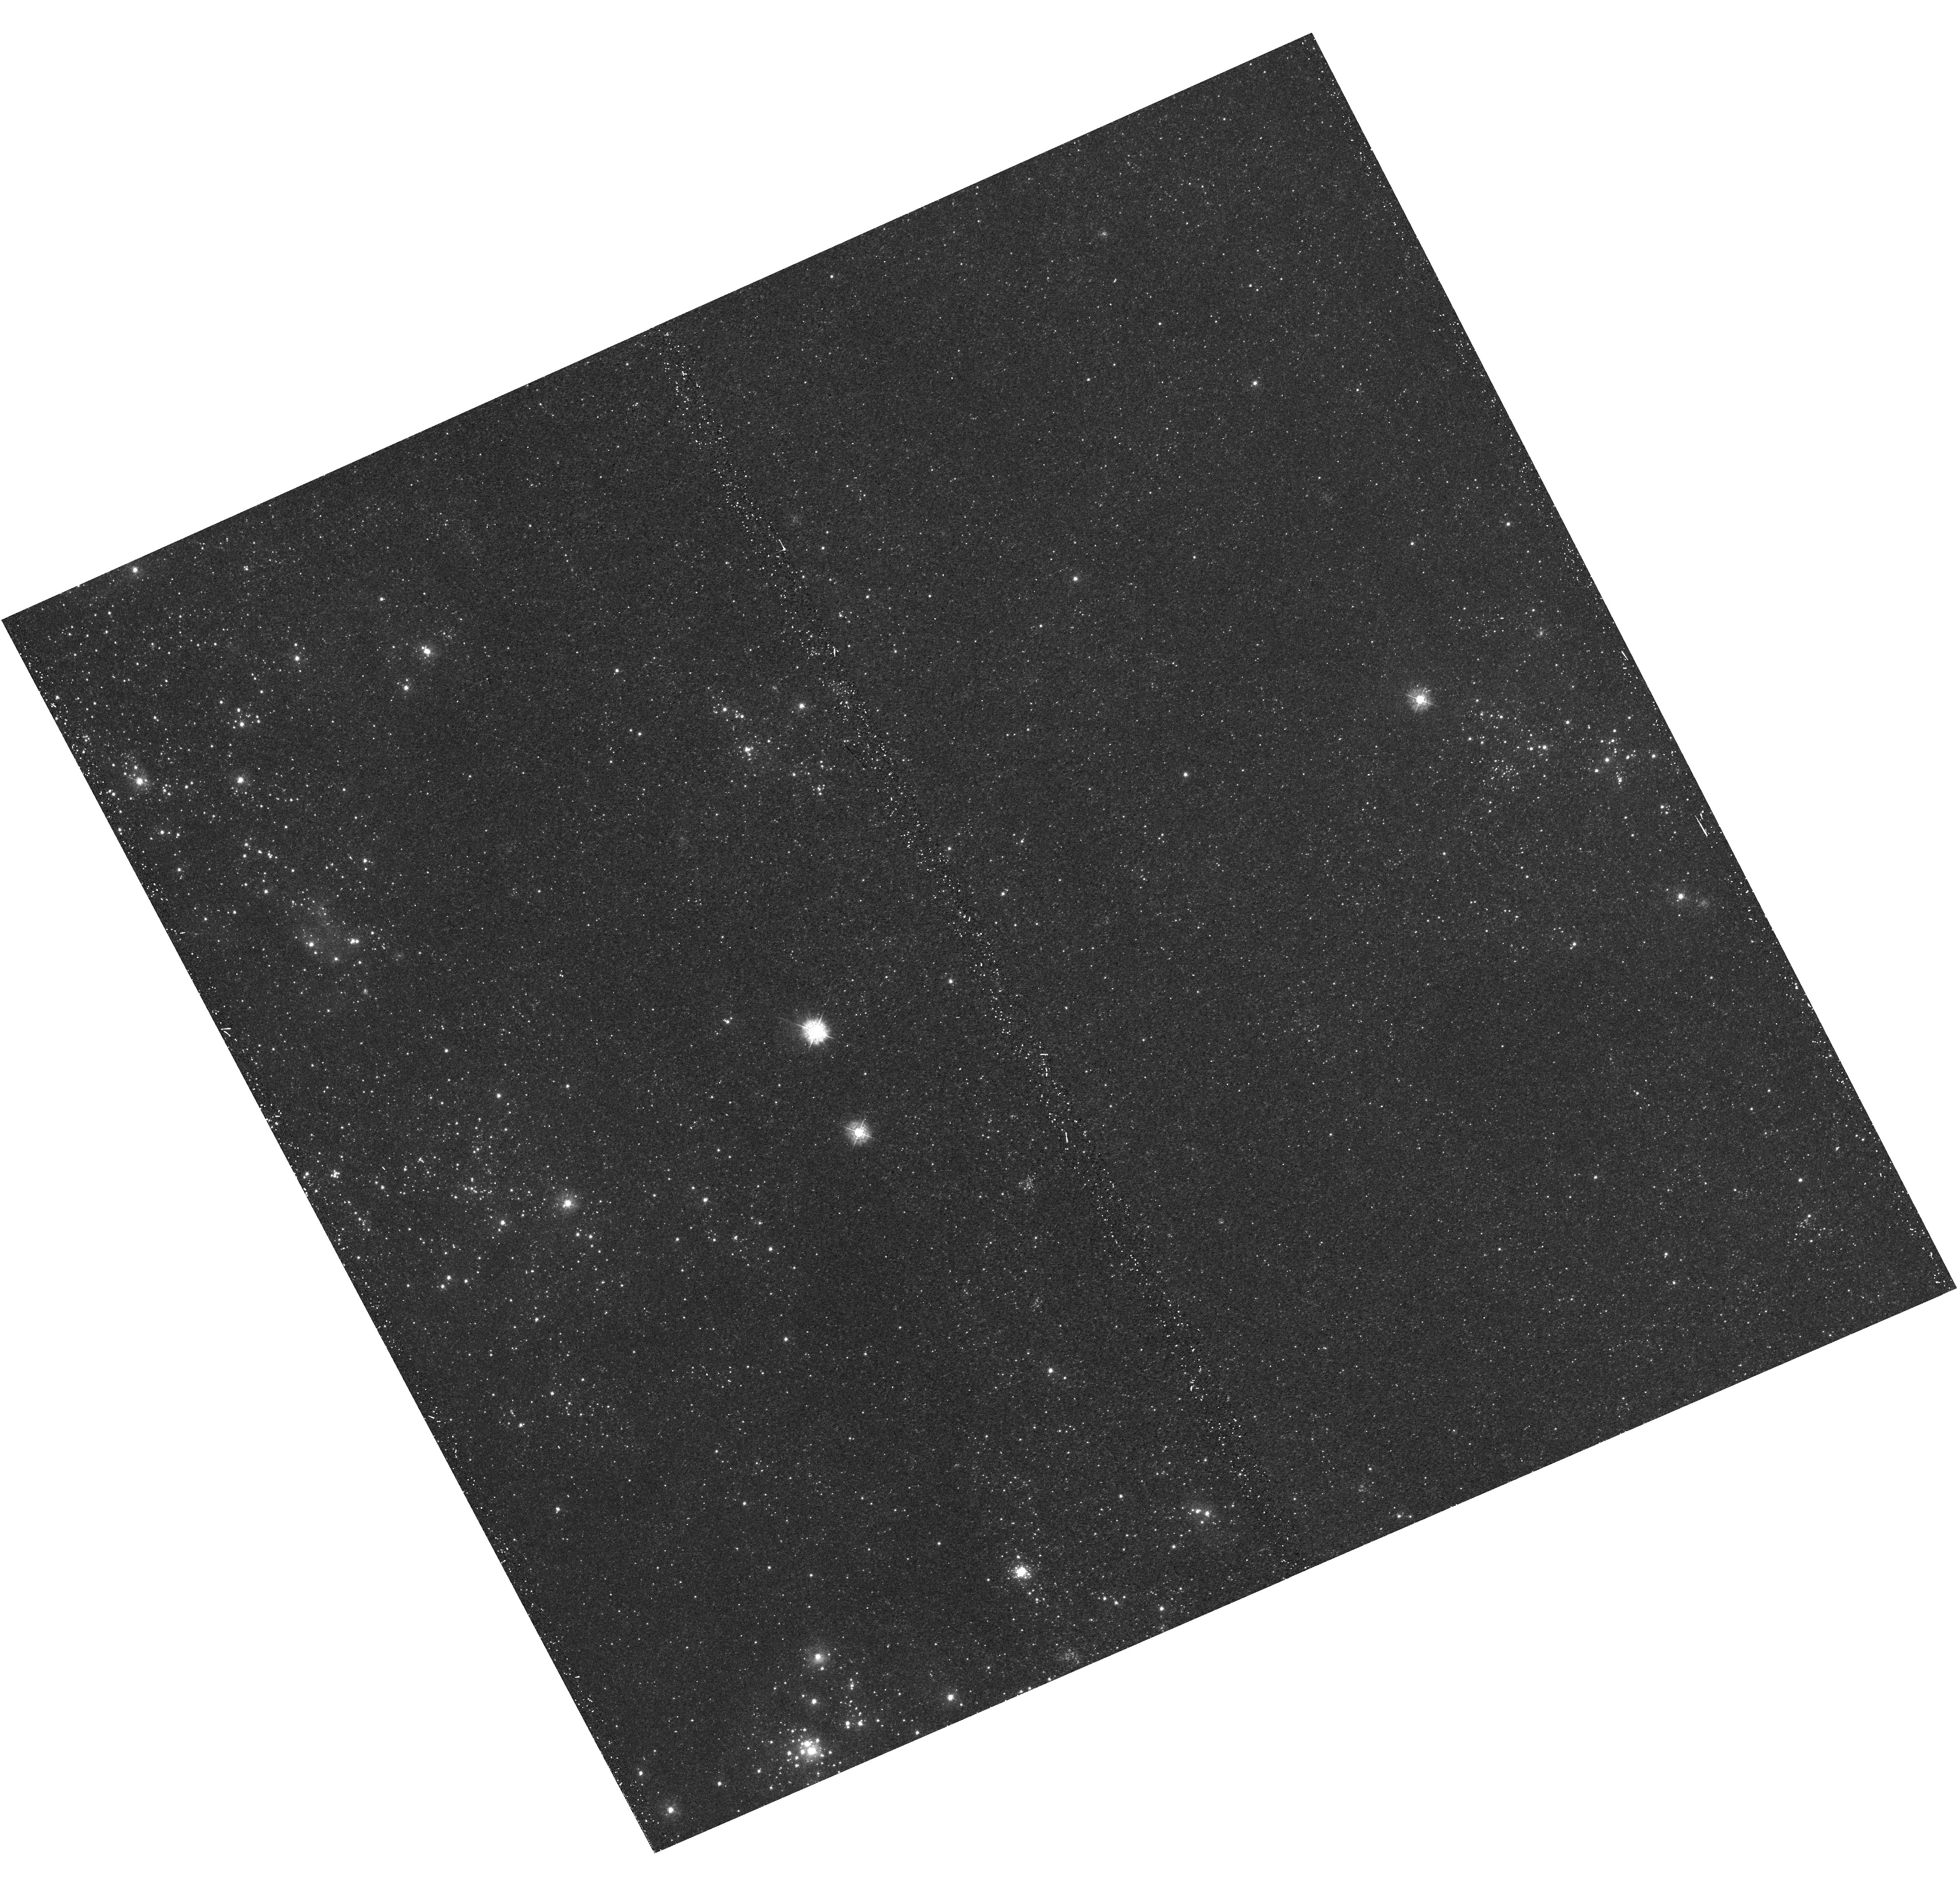
Target: M31-B02-F11-UVIS
Instrument: WFC3/UVIS
Filter: F336W
Exposure: 21 min
Observation ID: hst_12073_11_wfc3_uvis_f336w_ibfa11

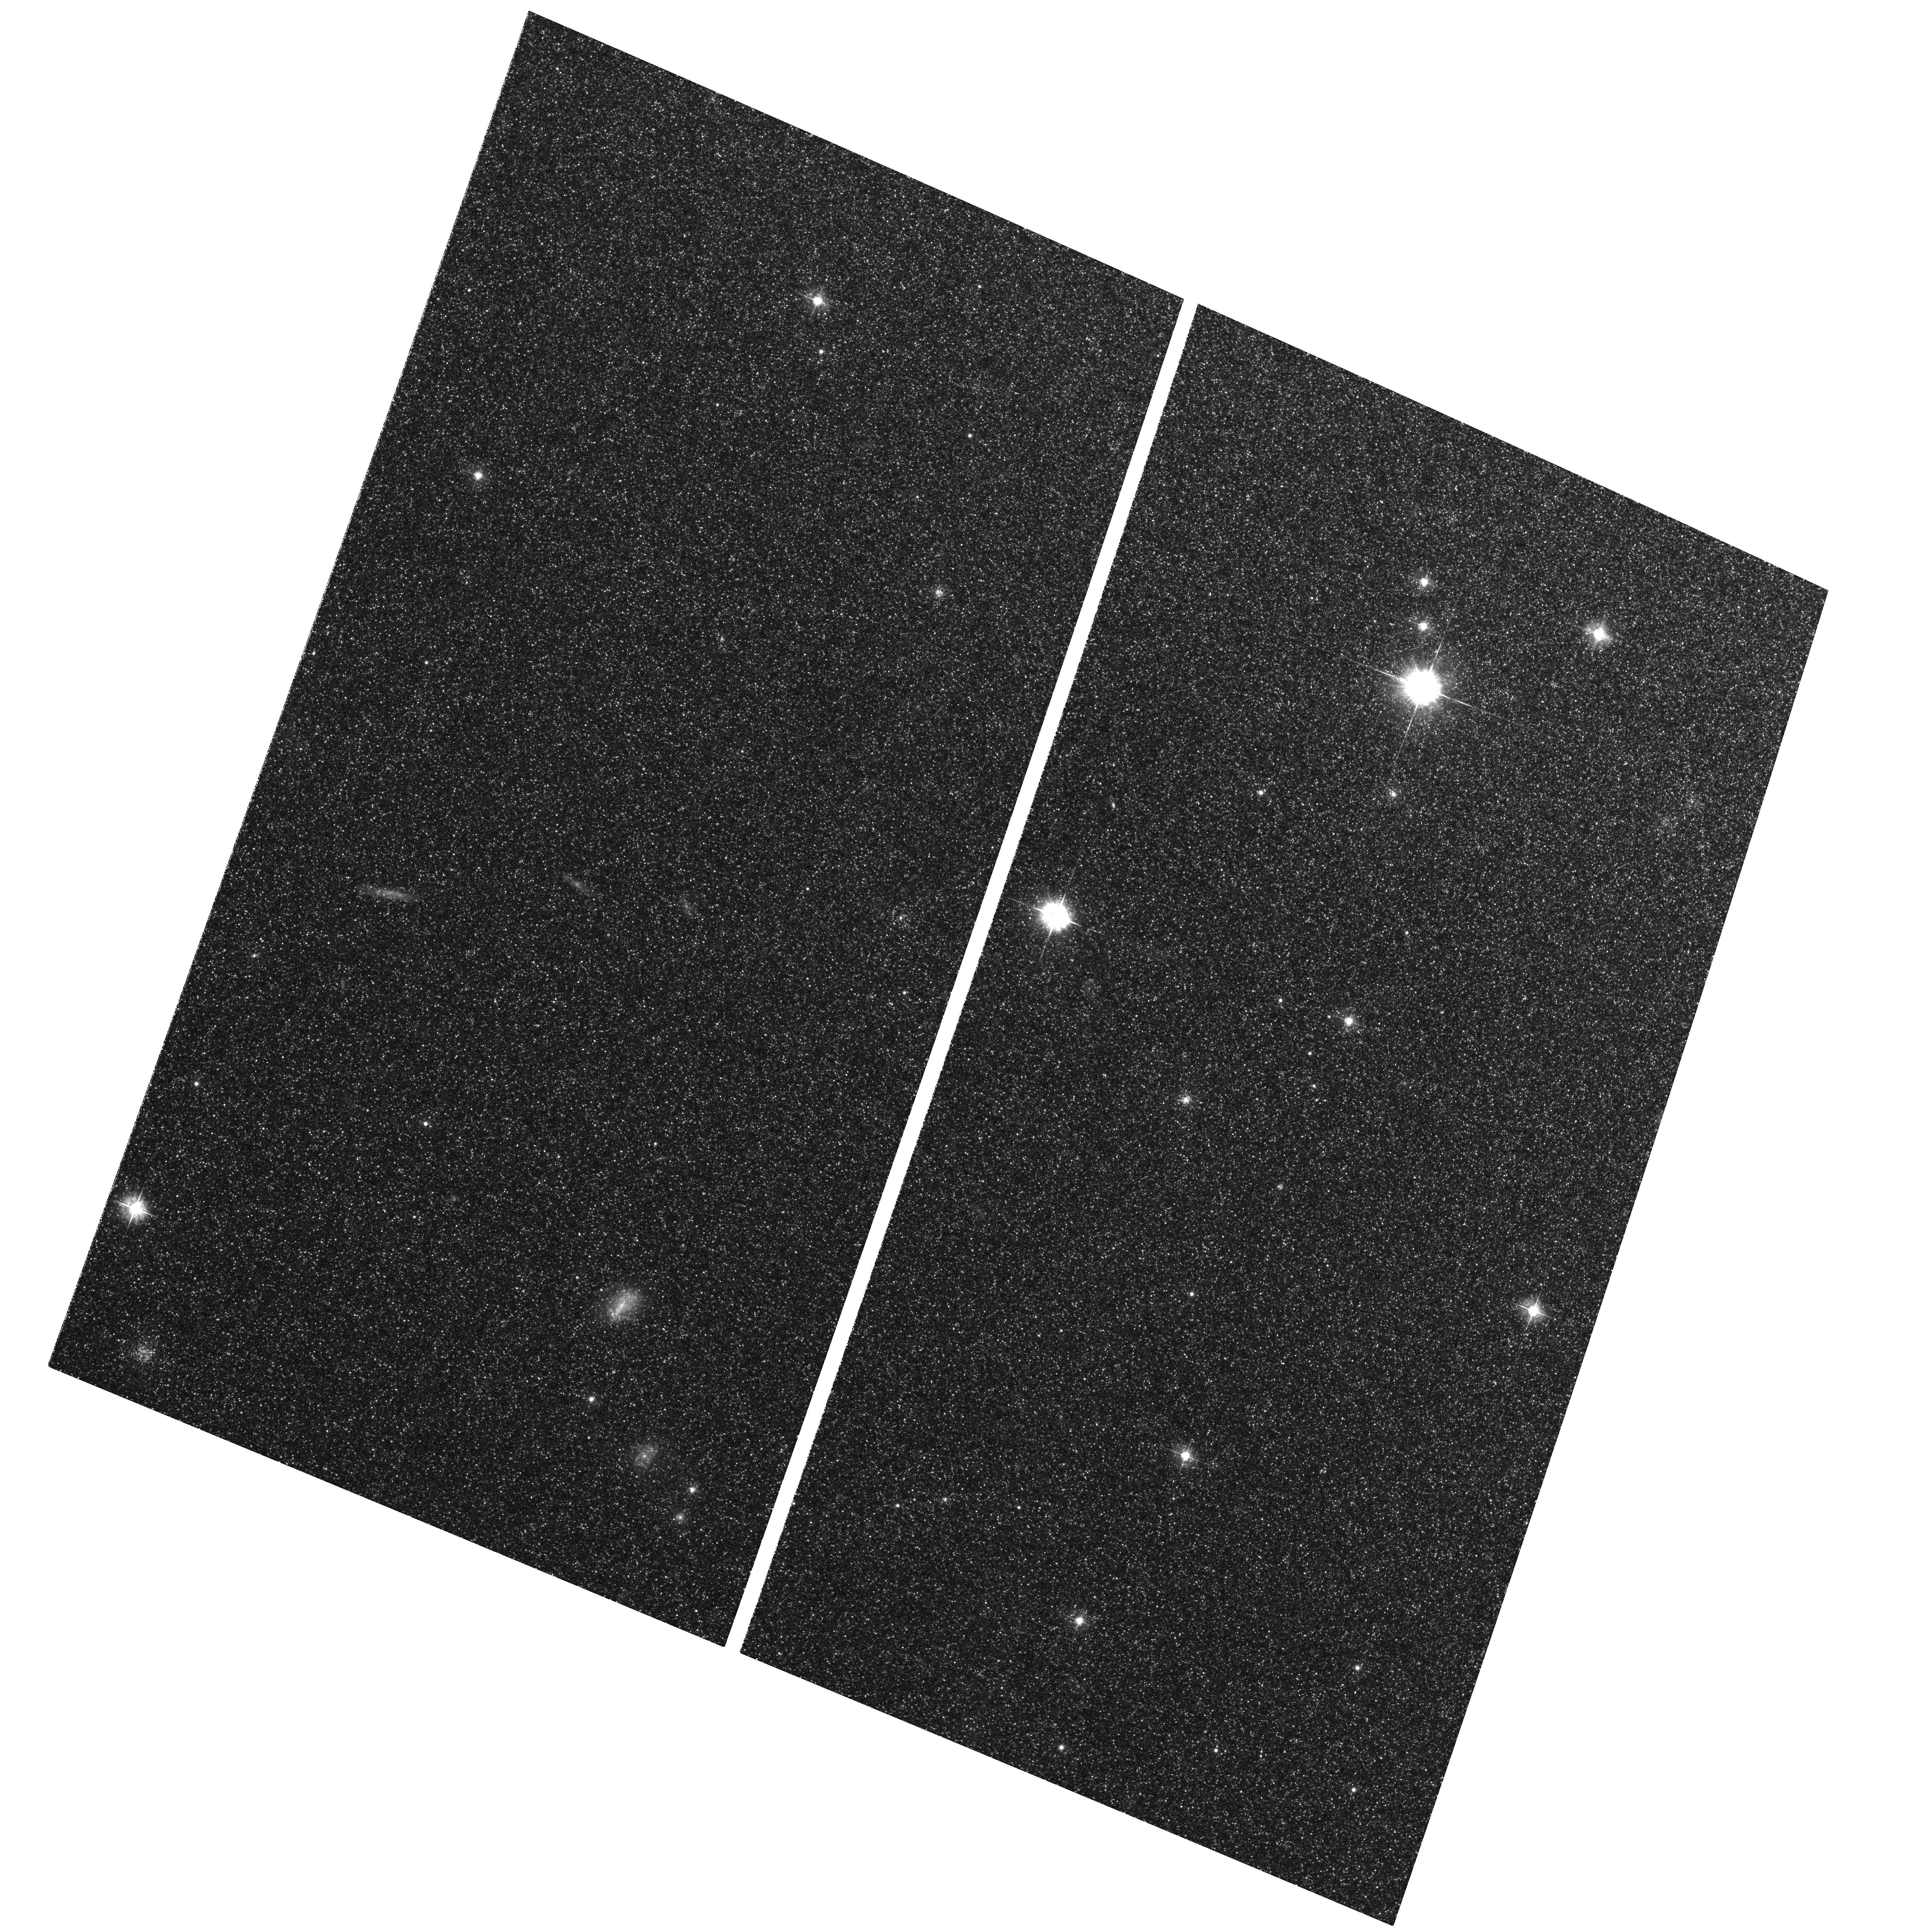
Target: M31-B02-F01-WFC
Instrument: ACS/WFC
Filter: F475W
Exposure: 29 min
Observation ID: hst_12073_04_acs_wfc_f475w_jbfa04

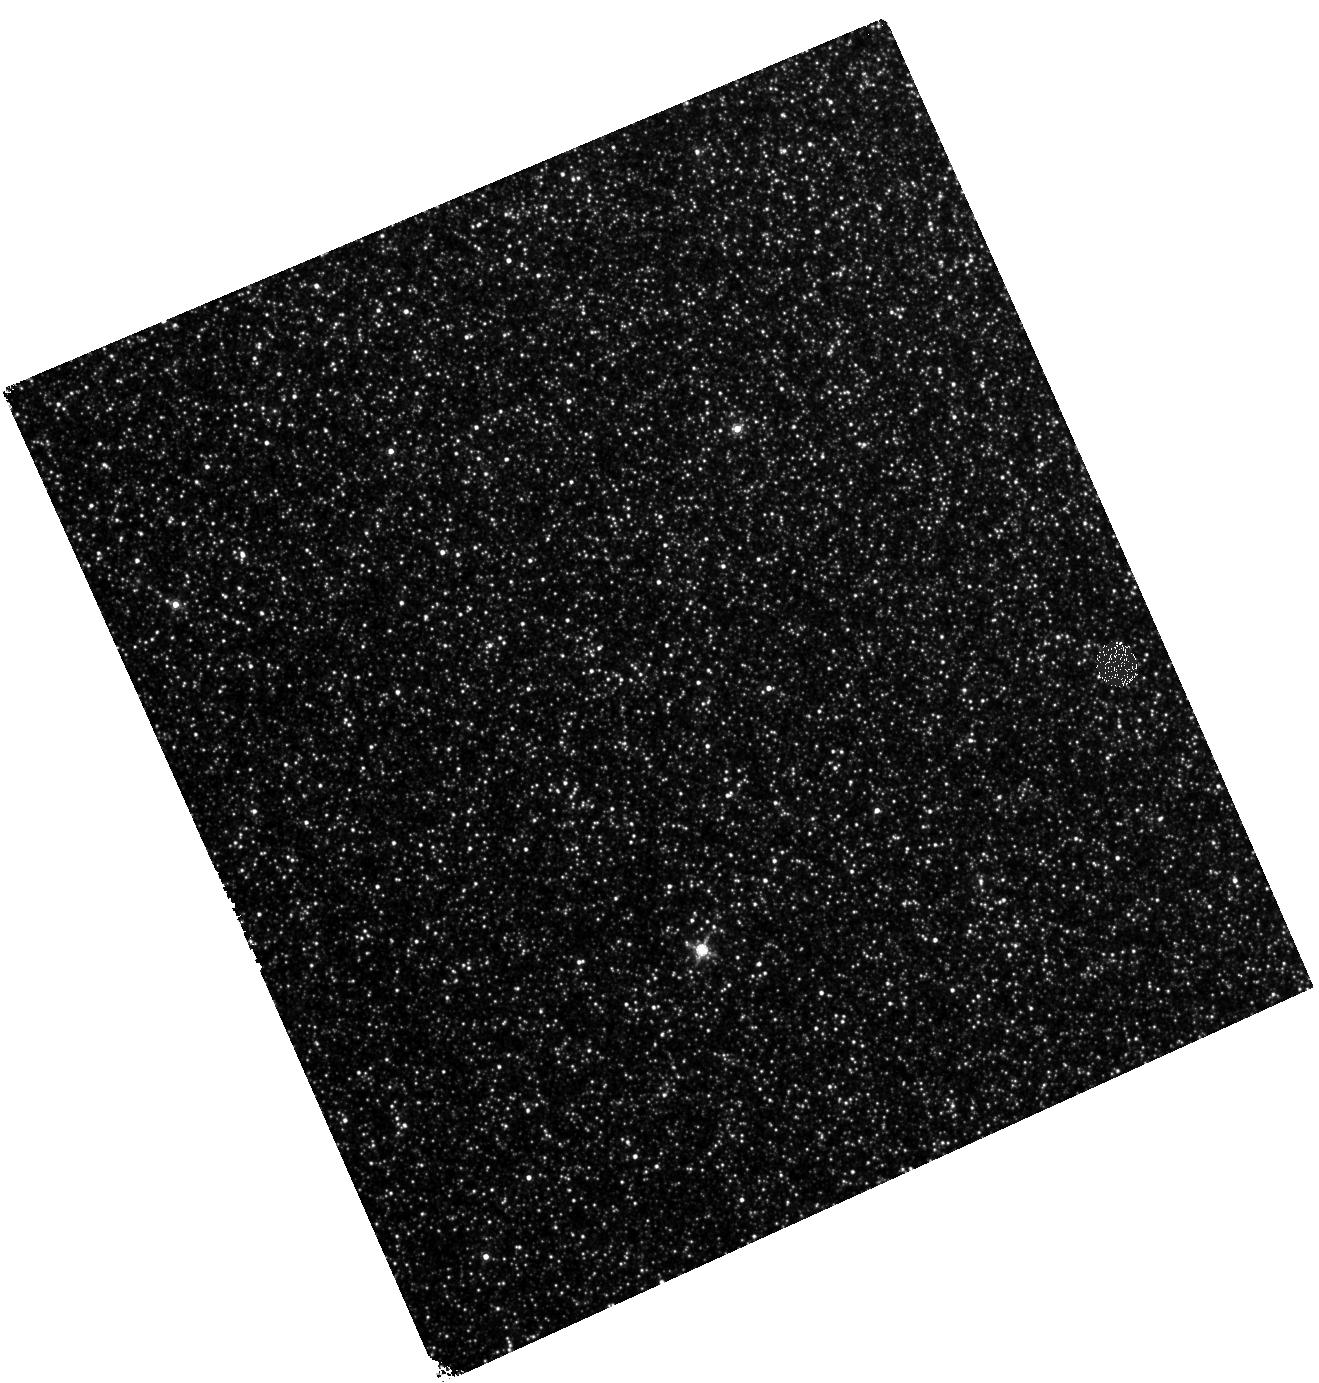
Target: M31-B02-F18-IR
Instrument: WFC3/IR
Filter: F160W
Exposure: 27 min
Observation ID: hst_12073_18_wfc3_ir_f160w_ibfa18

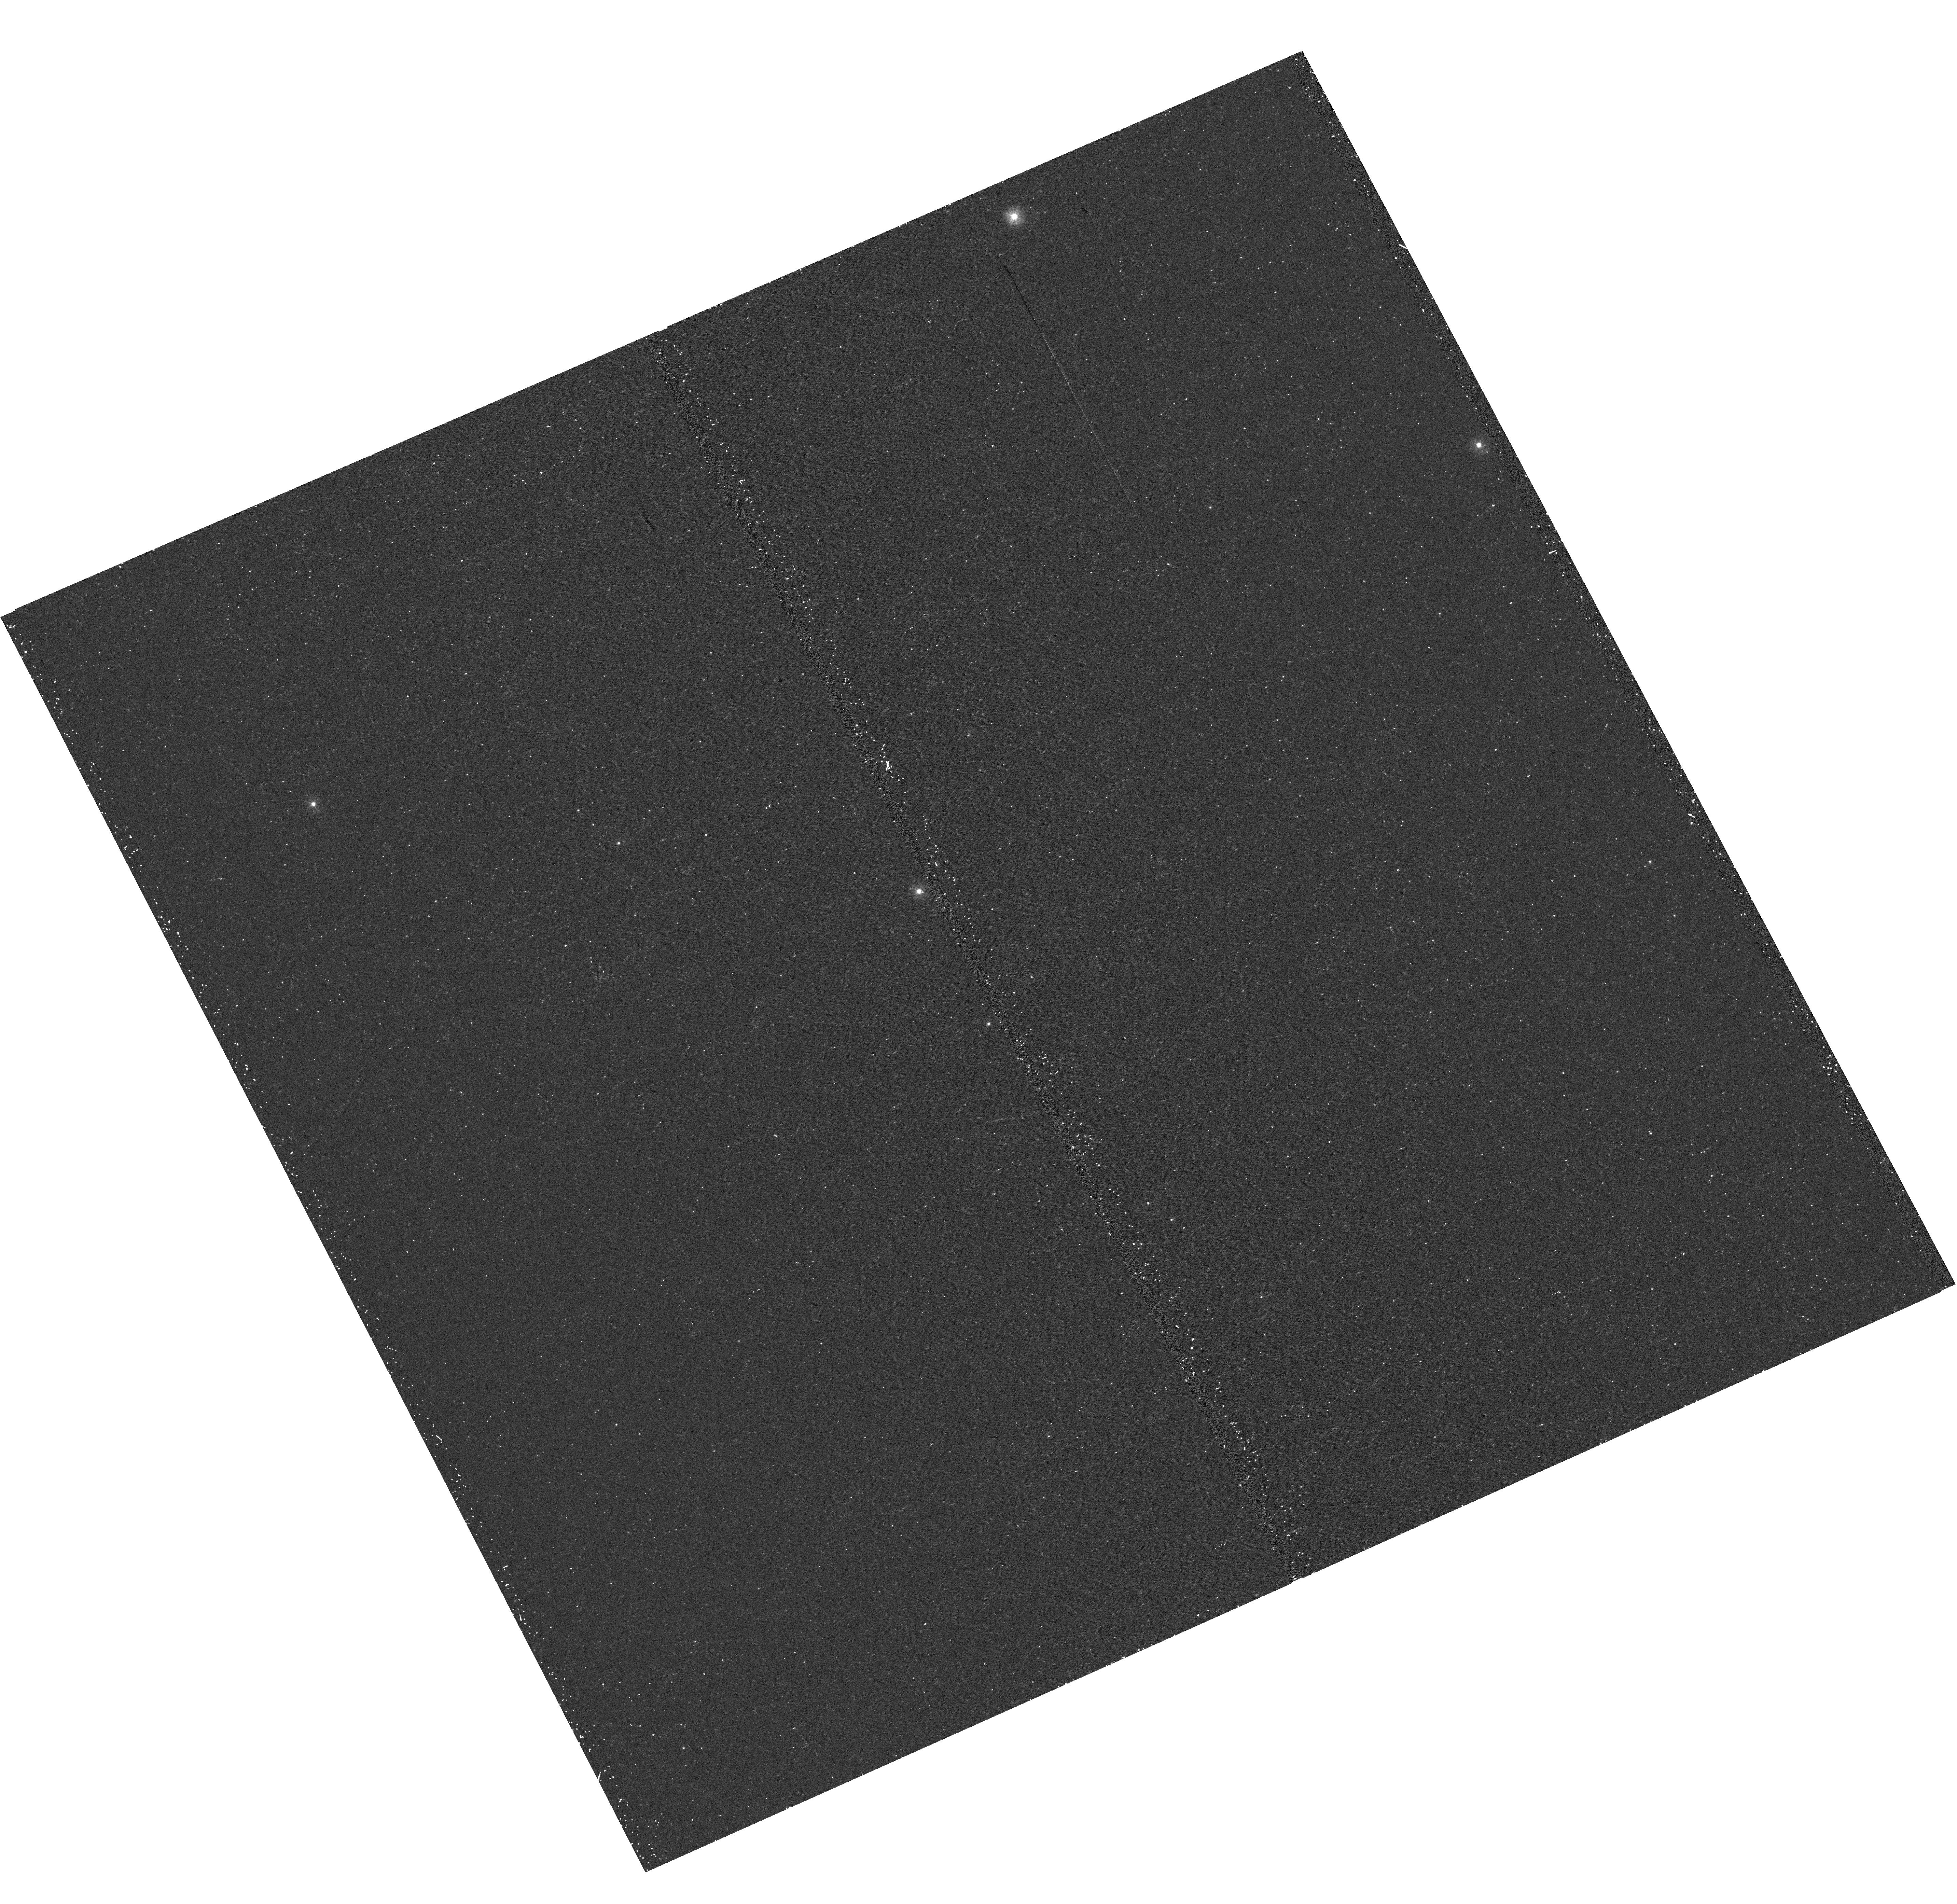
Target: M31-B02-F08-UVIS
Instrument: WFC3/UVIS
Filter: F275W
Exposure: 17 min
Observation ID: hst_12073_08_wfc3_uvis_f275w_ibfa08

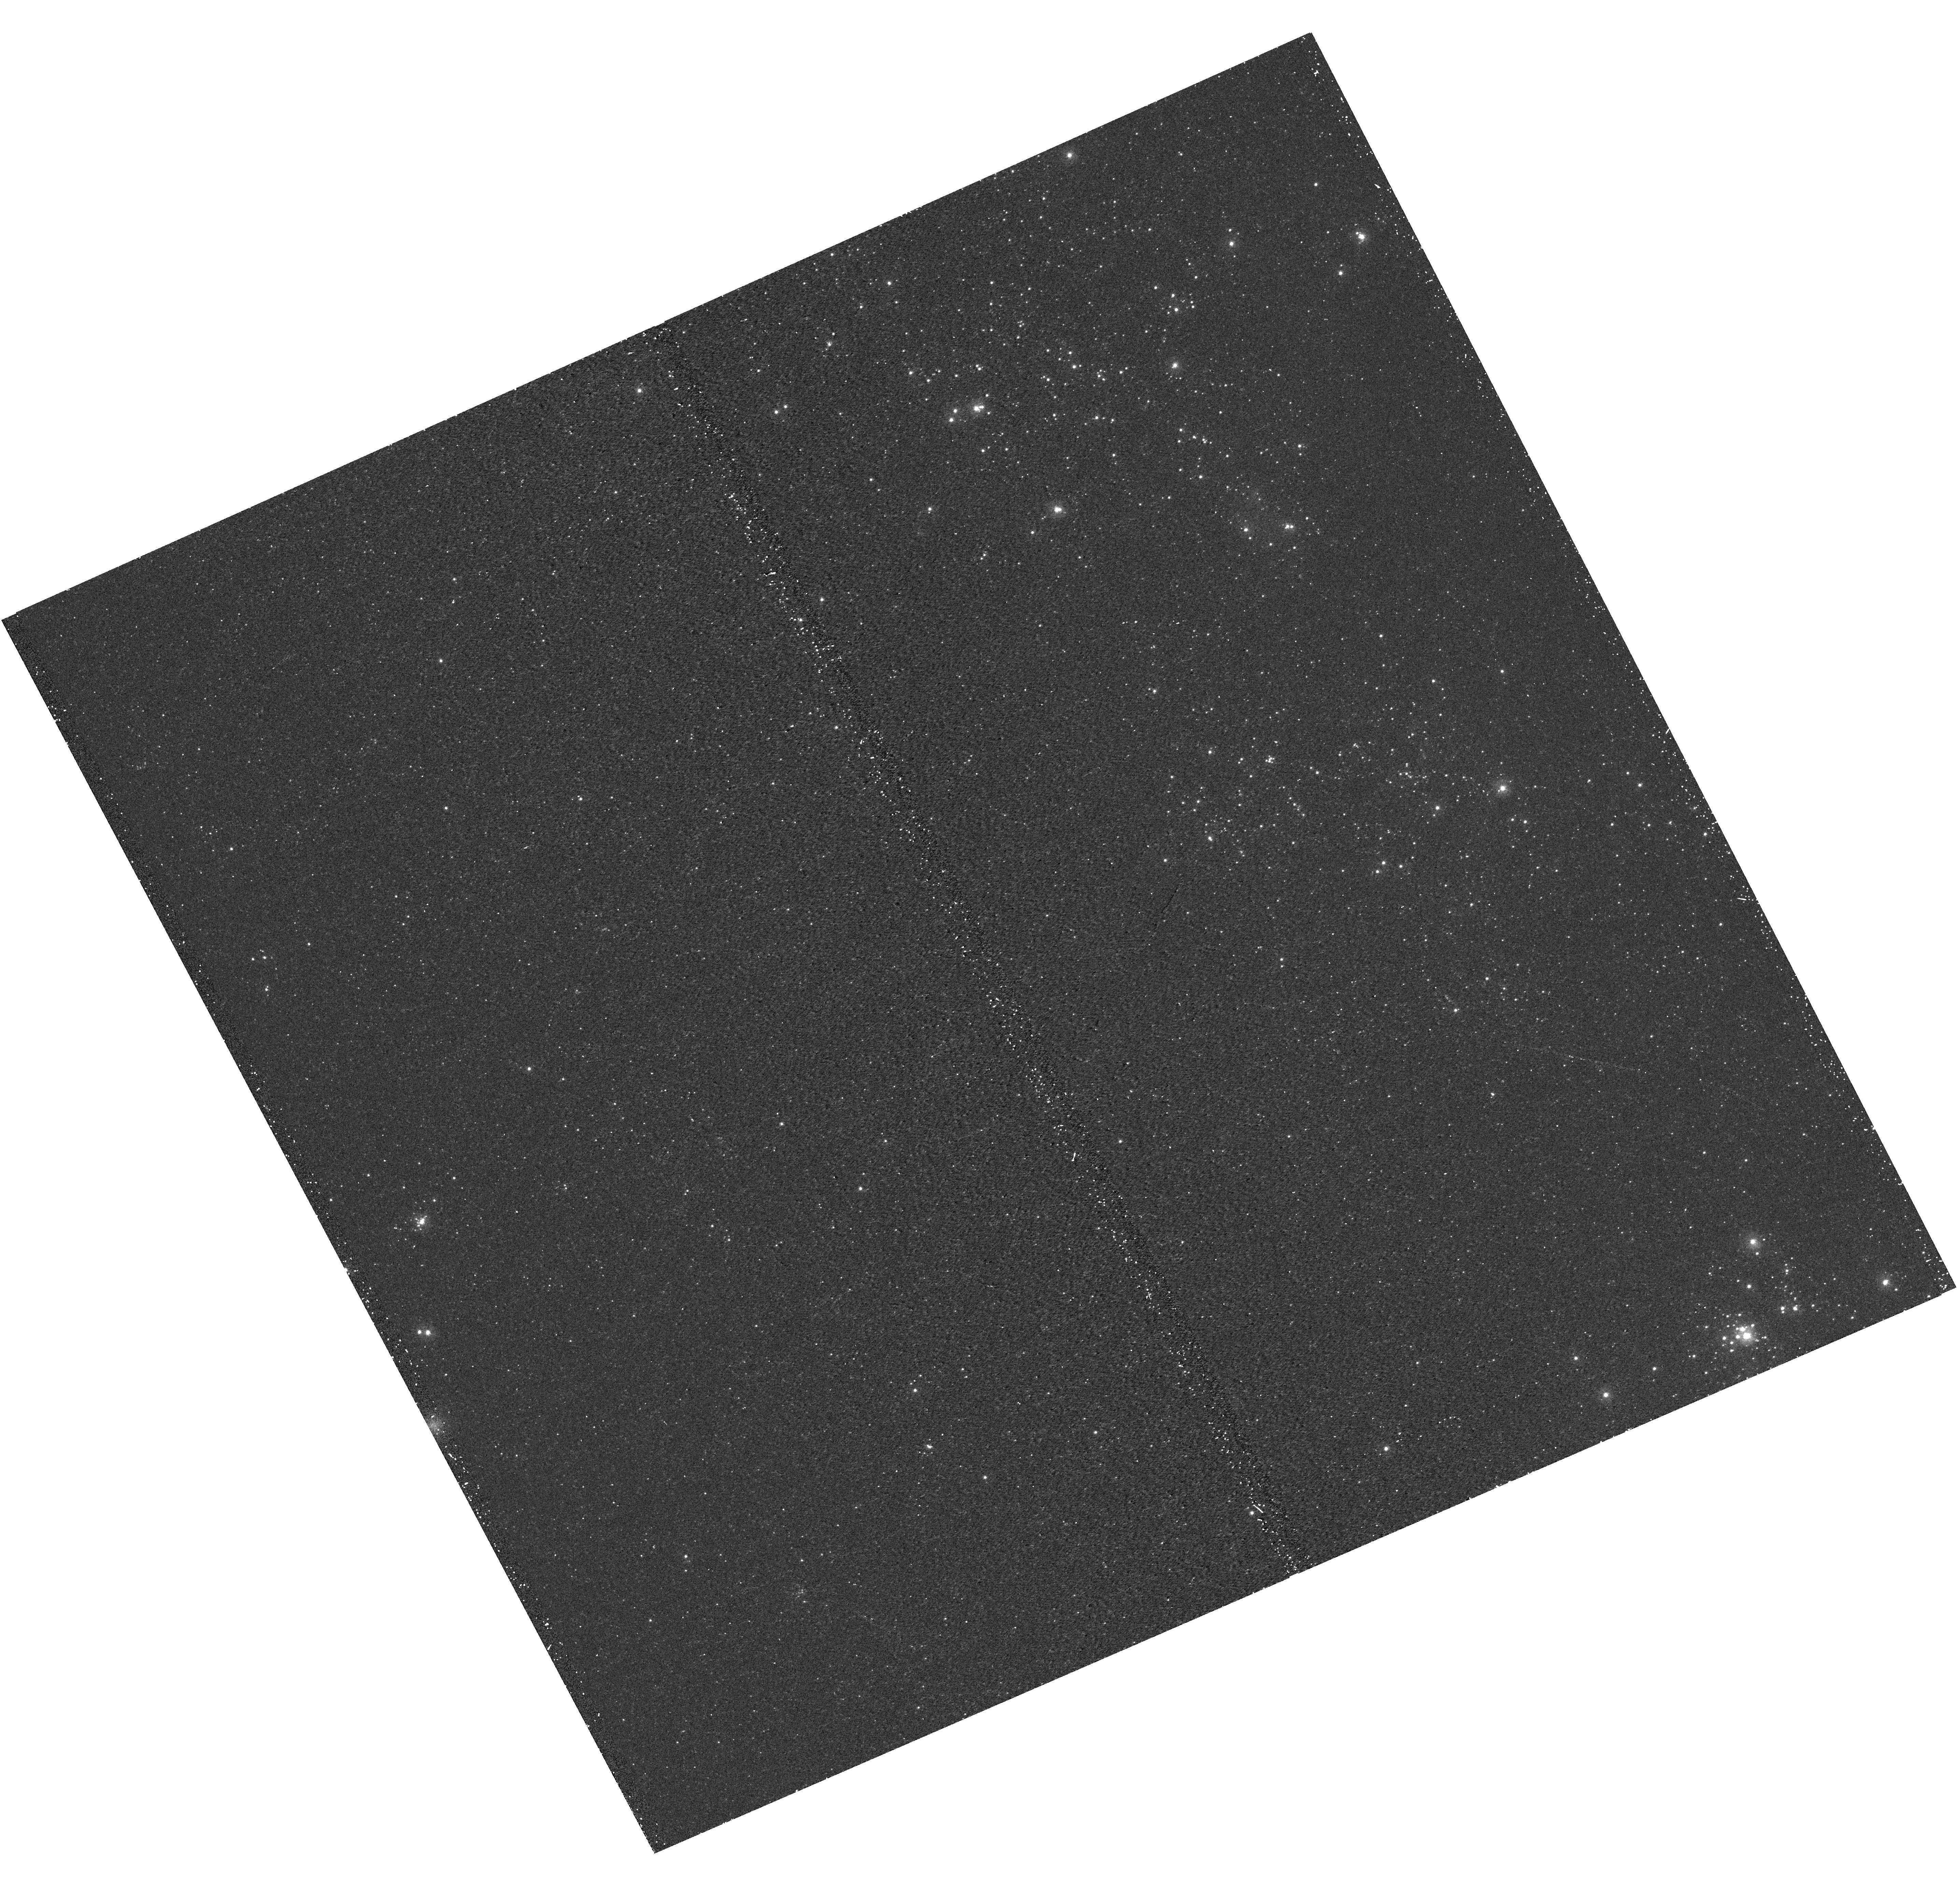
Target: M31-B02-F10-UVIS
Instrument: WFC3/UVIS
Filter: F275W
Exposure: 15 min
Observation ID: hst_12073_10_wfc3_uvis_f275w_ibfa10

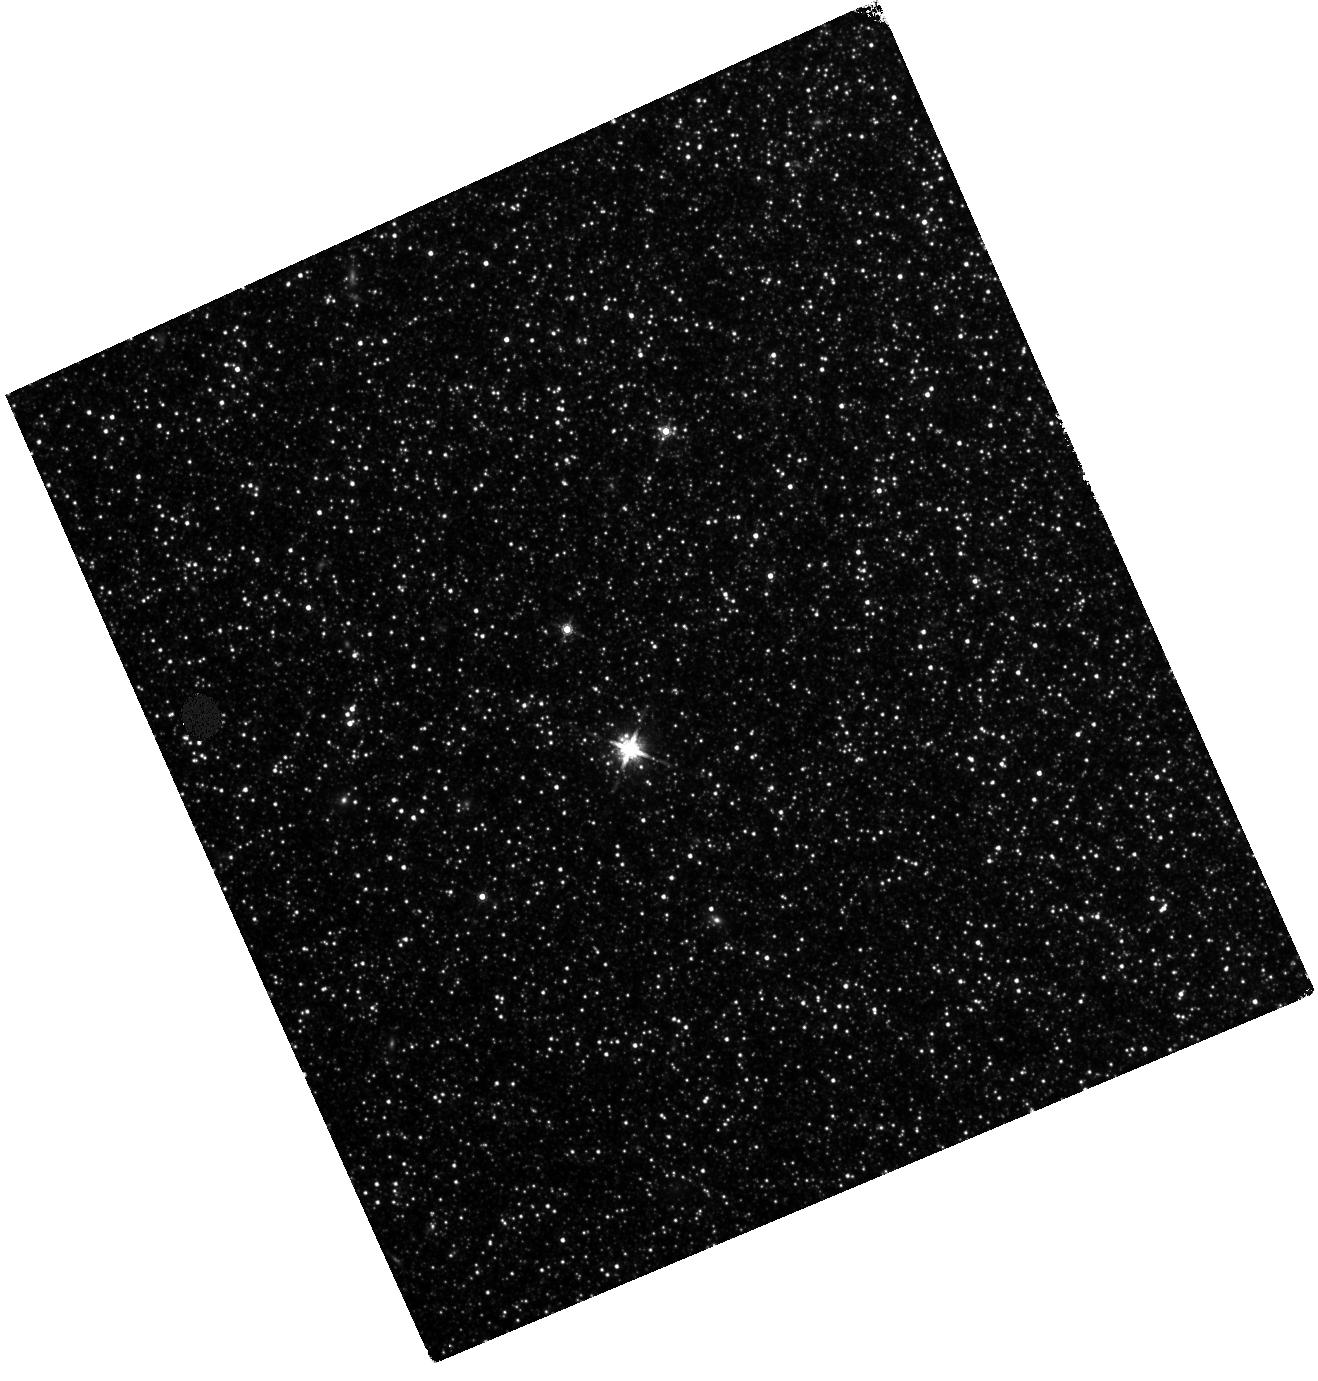
Target: M31-B02-F08-IR
Instrument: WFC3/IR
Filter: F160W
Exposure: 28 min
Observation ID: hst_12073_08_wfc3_ir_f160w_ibfa08

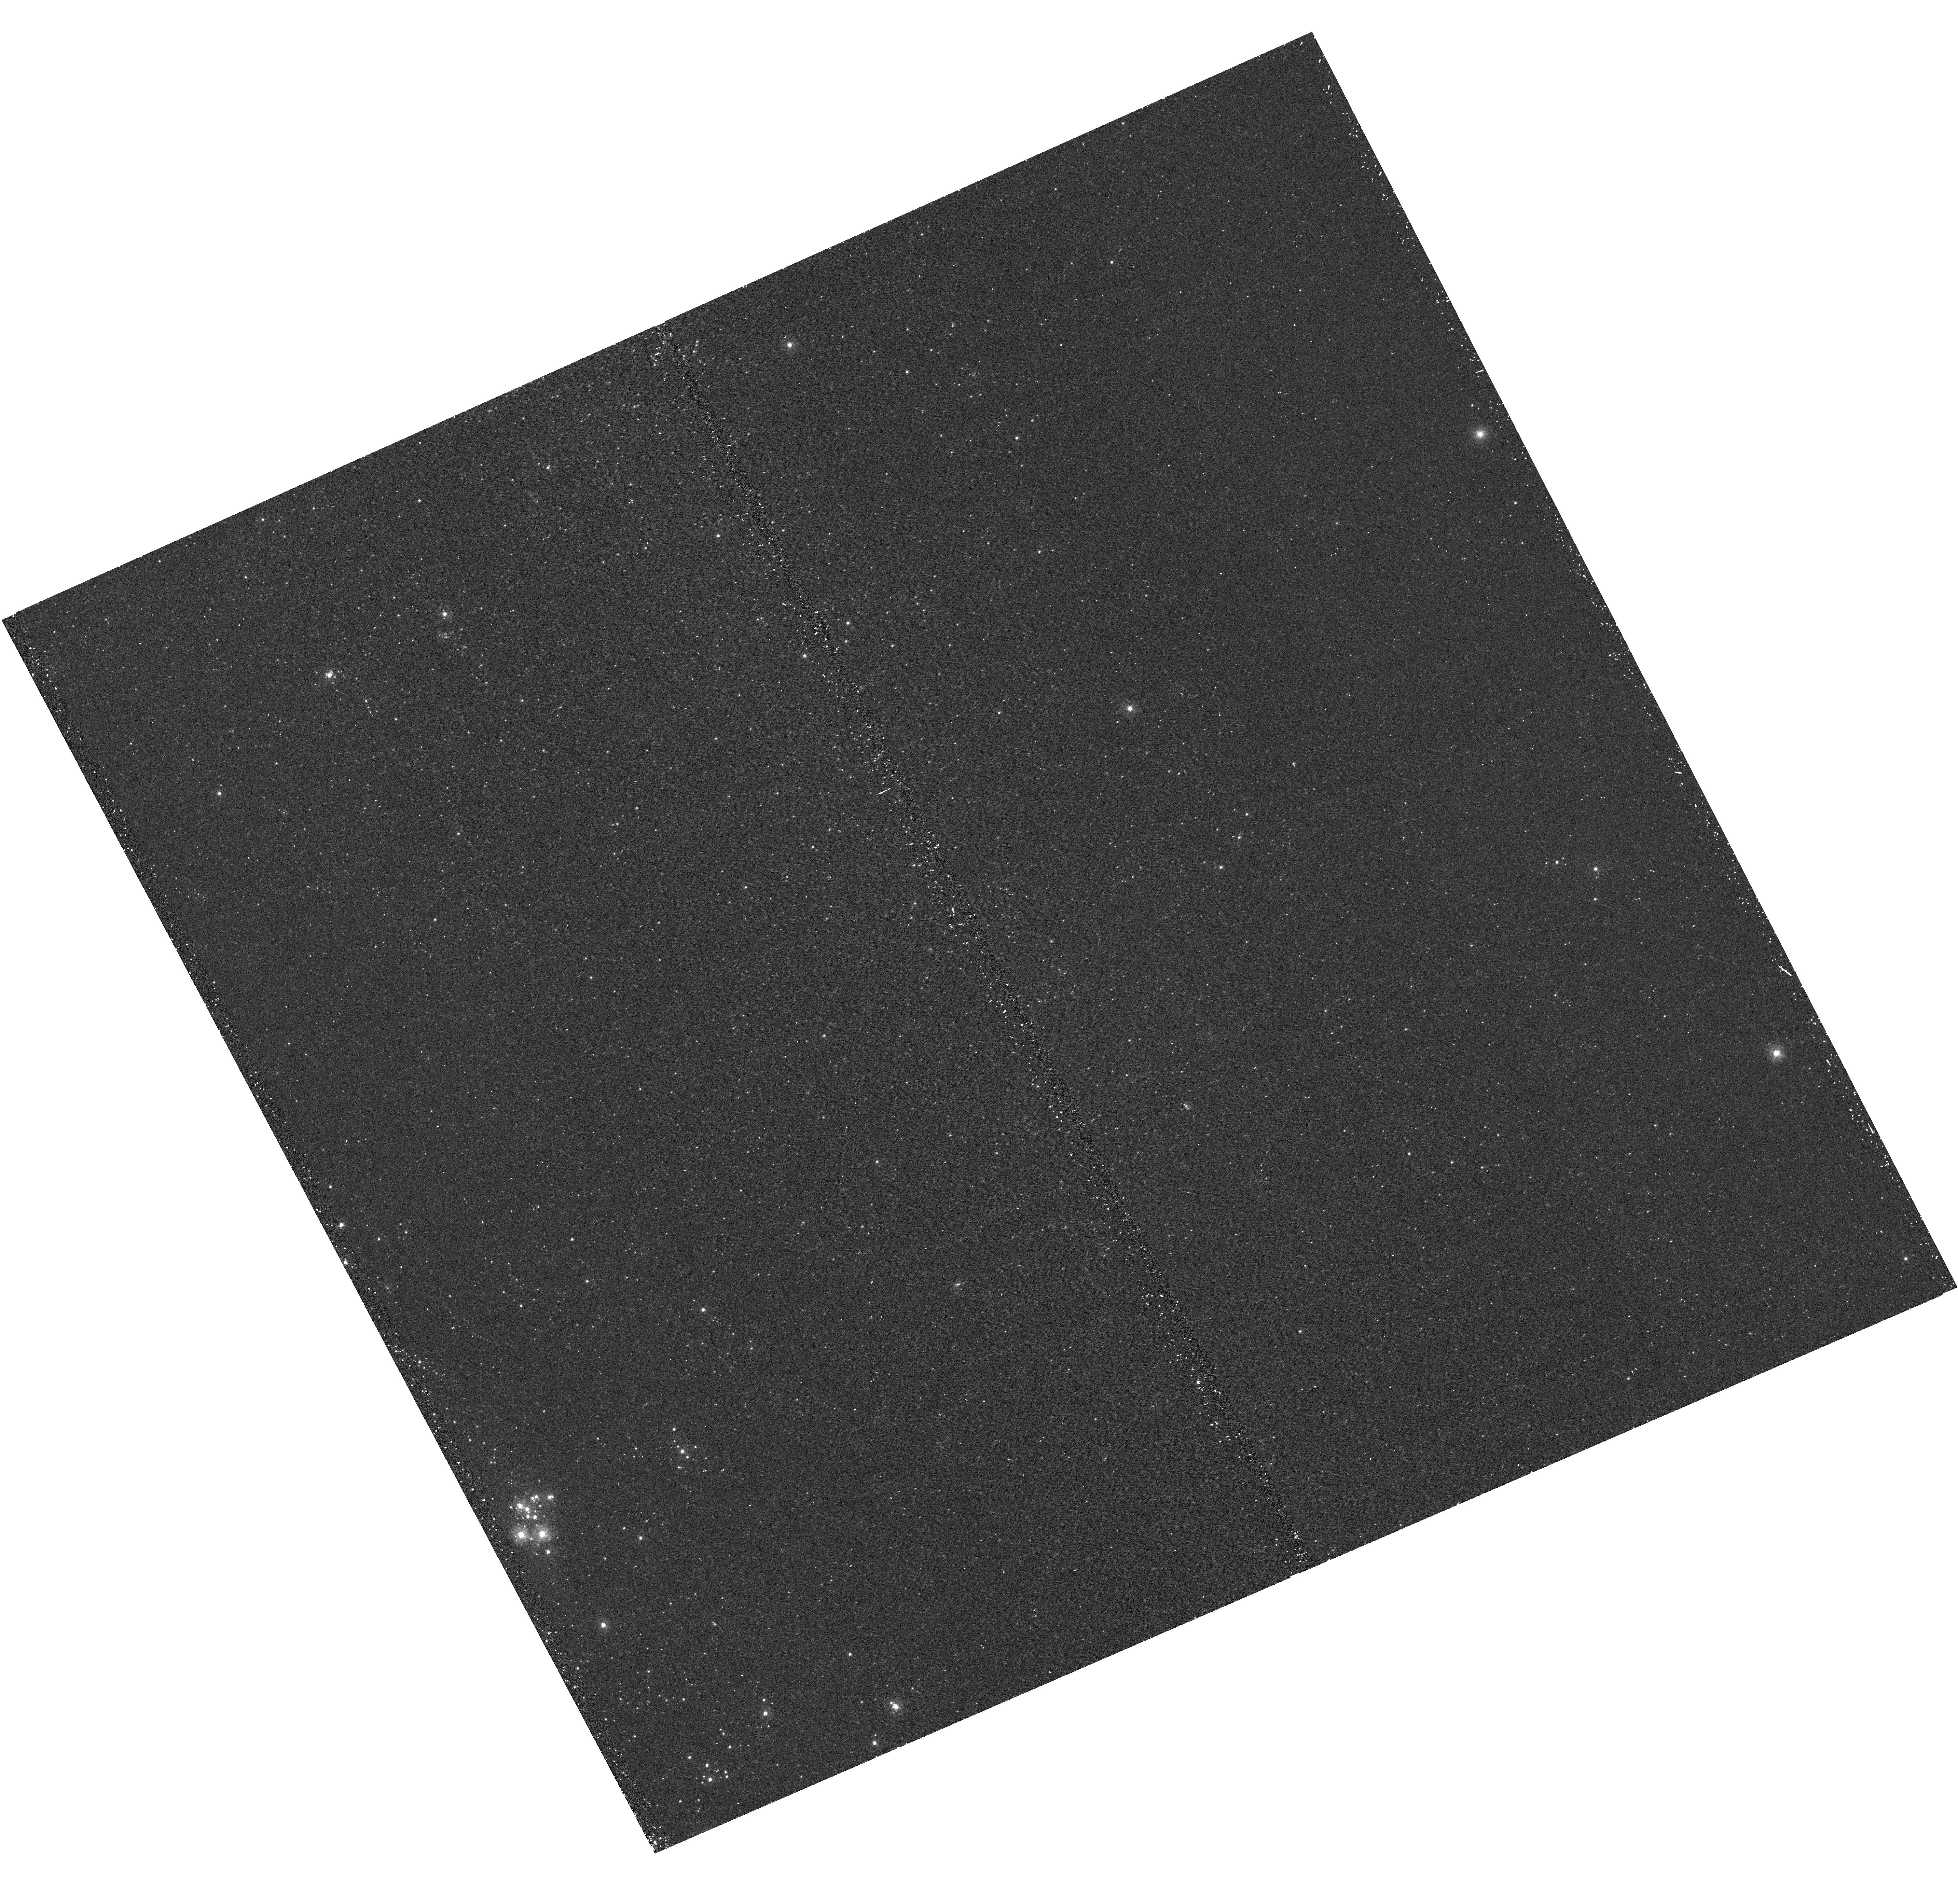
Target: M31-B02-F05-UVIS
Instrument: WFC3/UVIS
Filter: F275W
Exposure: 15 min
Observation ID: hst_12073_05_wfc3_uvis_f275w_ibfa05

A Panchromatic Hubble Andromeda Treasury - I (PI: Dalcanton, Julianne)

We propose to image the north east quadrant of M31 to deep limits in the UV, optical, and near-IR. HST imaging should resolve the galaxy into more than 100 million stars, all with common distances and foreground extinctions. UV through NIR stellar photometry (F275W, F336W with WFC3/UVIS, F475W and F814W with ACS/WFC, and F110W and F160W with WFC3/NIR) will provide effective temperatures for a wide range of spectral types, while simultaneously mapping M31's extinction. Our central science drivers are to: understand high-mass variations in the stellar IMF as a function of SFR intensity and metallicity; capture the spatially-resolved star formation history of M31; study a vast sample of stellar clusters with a range of ages and metallicities. These are central to understanding stellar evolution and clustered star formation; constraining ISM energetics; and understanding the counterparts and environments of transient objects (novae, SNe, variable stars, x-ray sources, etc.). As its legacy, this survey adds M31 to the Milky Way and Magellanic Clouds as a fundamental calibrator of stellar evolution and star-formation processes for understanding the stellar populations of distant galaxies. Effective exposure times are 977s in F275W, 1368s in F336W, 4040s in F475W, 4042s in F814W, 699s in F110W, and 1796s in F160W, including short exposures to avoid saturation of bright sources. These depths will produce photon-limited images in the UV. Images will be crowding-limited in the optical and NIR, but will reach below the red clump at all radii. The images will reach the Nyquist sampling limit in F160W, F475W, and F814W.